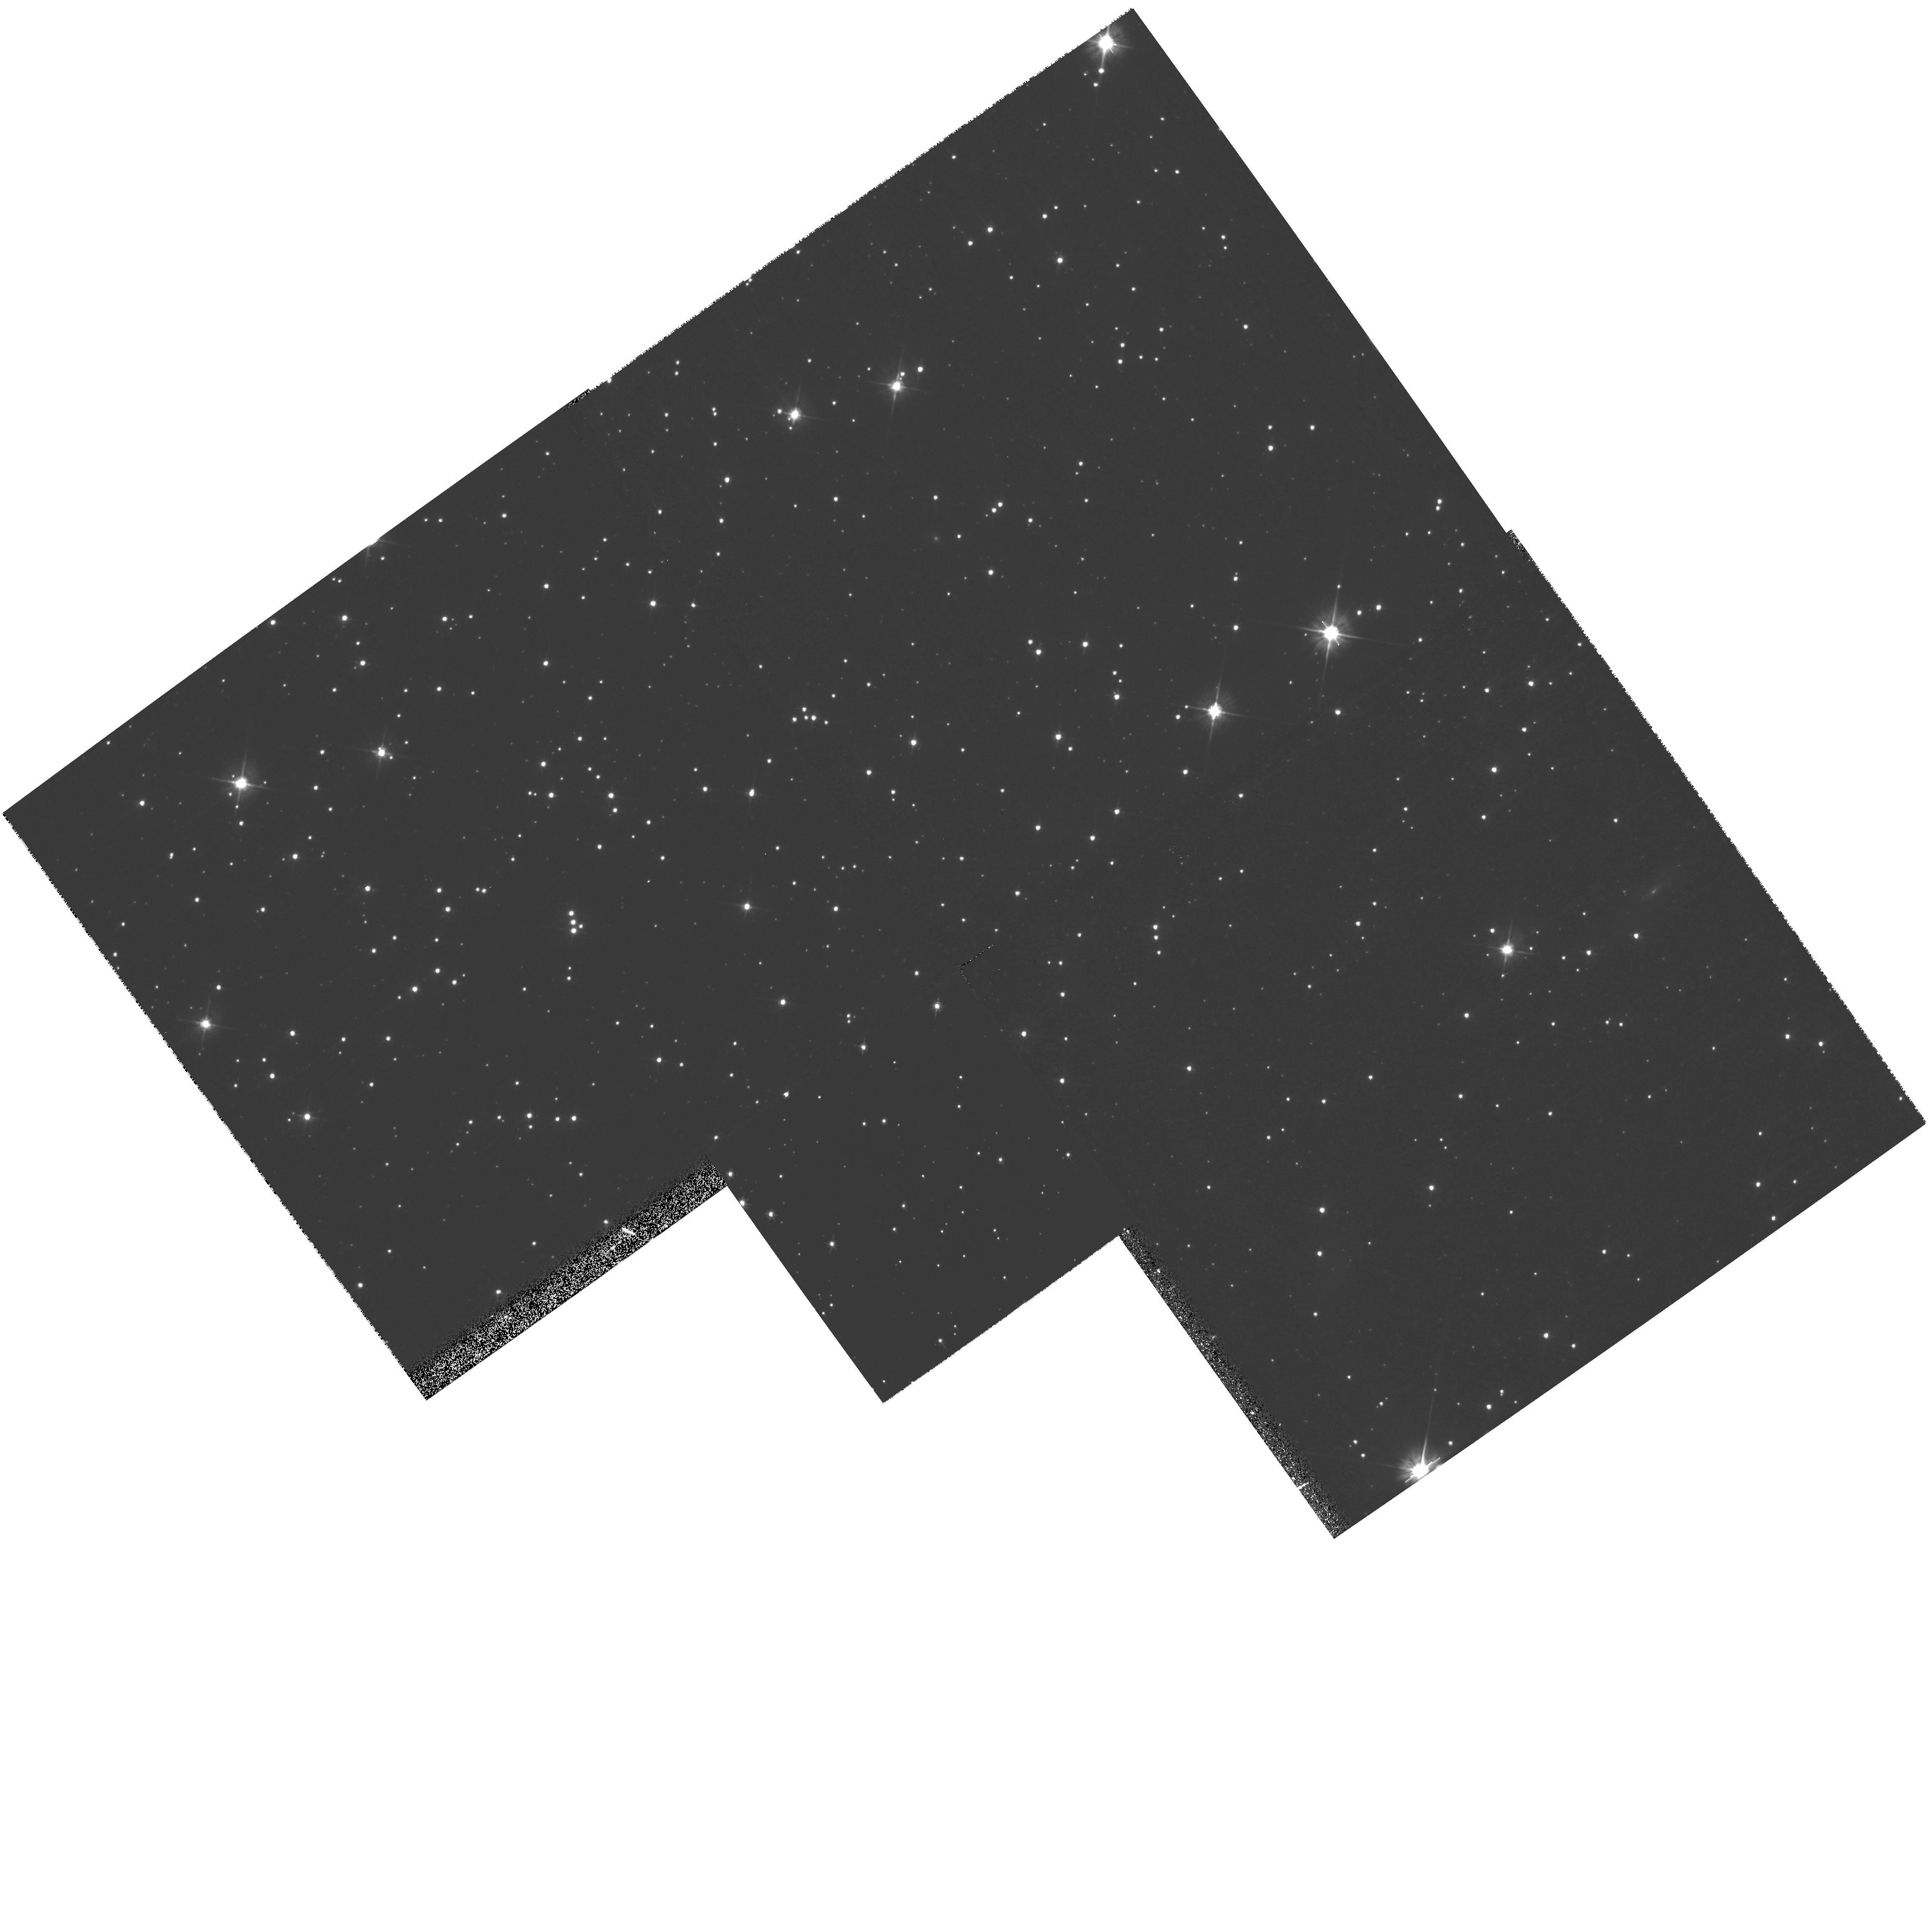
Target: field at RA 5.555°, Dec -72.213°
Instrument: WFPC2/PC
Filter: F555W
Exposure: 21 min
Observation ID: hst_10752_08_wfpc2_pc_f555w_u9i408

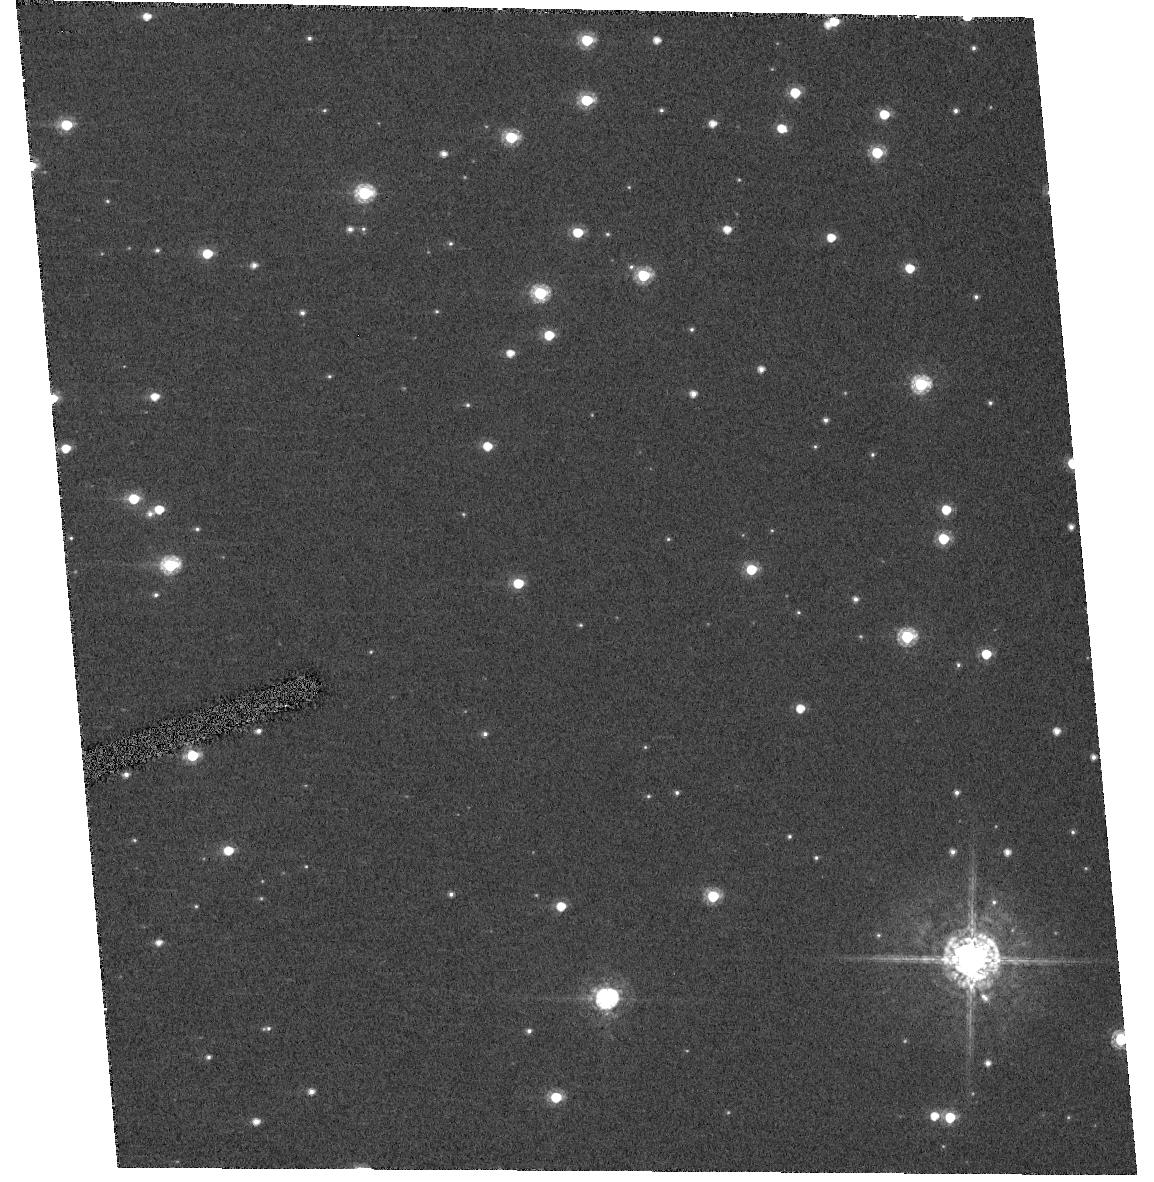
Target: NGC104
Instrument: ACS/HRC
Filter: F550M
Exposure: 26 min
Observation ID: hst_10752_12_acs_hrc_f550m_j9i412

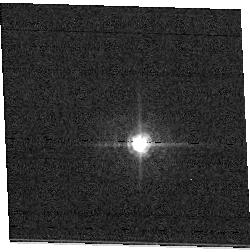
Target: field at RA 92.342°, Dec 24.325°
Instrument: ACS/WFC
Filter: F502N
Exposure: 1 min
Observation ID: hst_10752_14_acs_wfc_f502n_j9i414

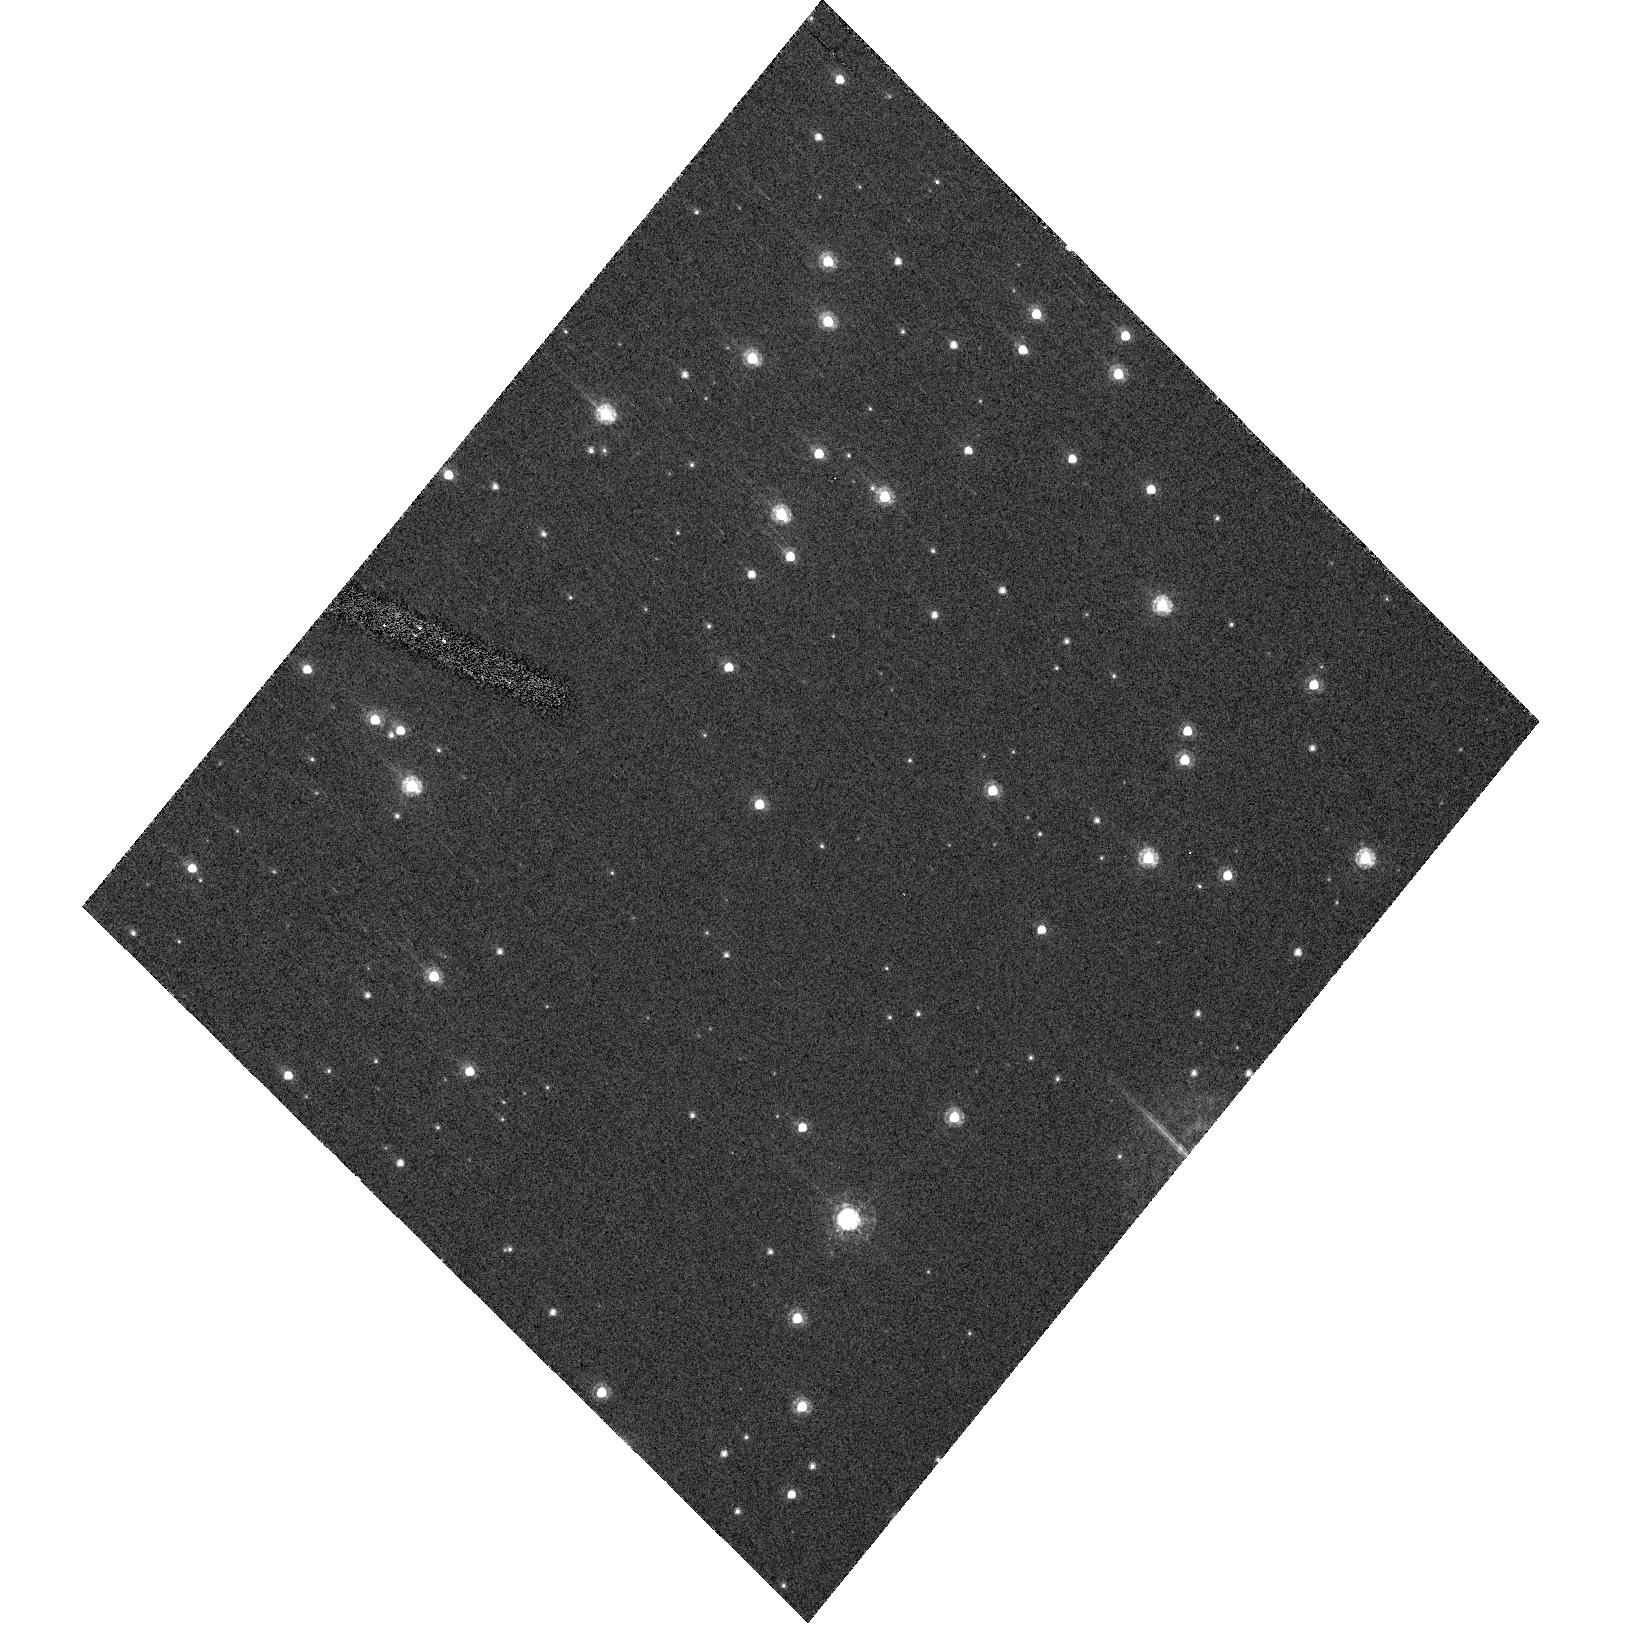
Target: NGC104
Instrument: ACS/HRC
Filter: F550M
Exposure: 29 min
Observation ID: hst_10752_10_acs_hrc_f550m_j9i410

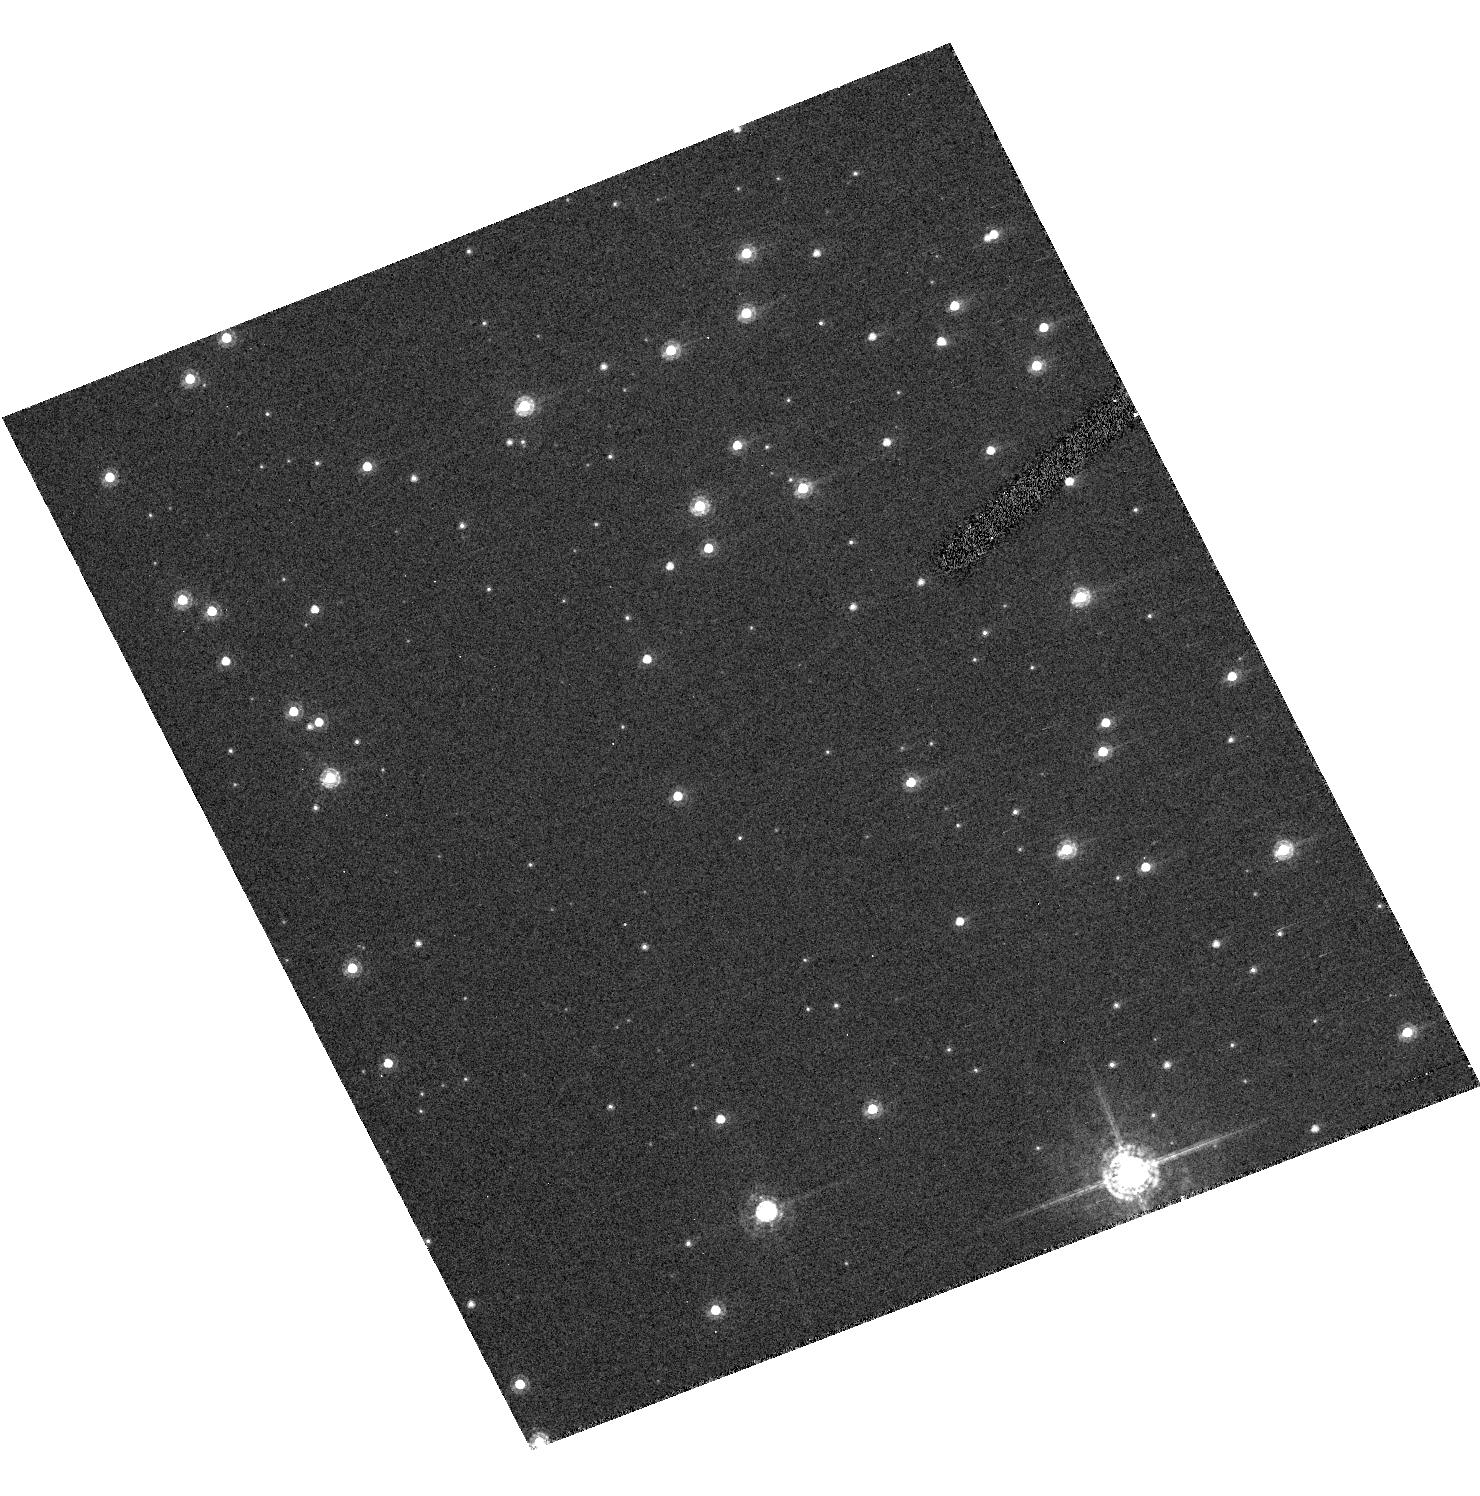
Target: NGC104
Instrument: ACS/HRC
Filter: F550M
Exposure: 29 min
Observation ID: hst_10752_06_acs_hrc_f550m_j9i406

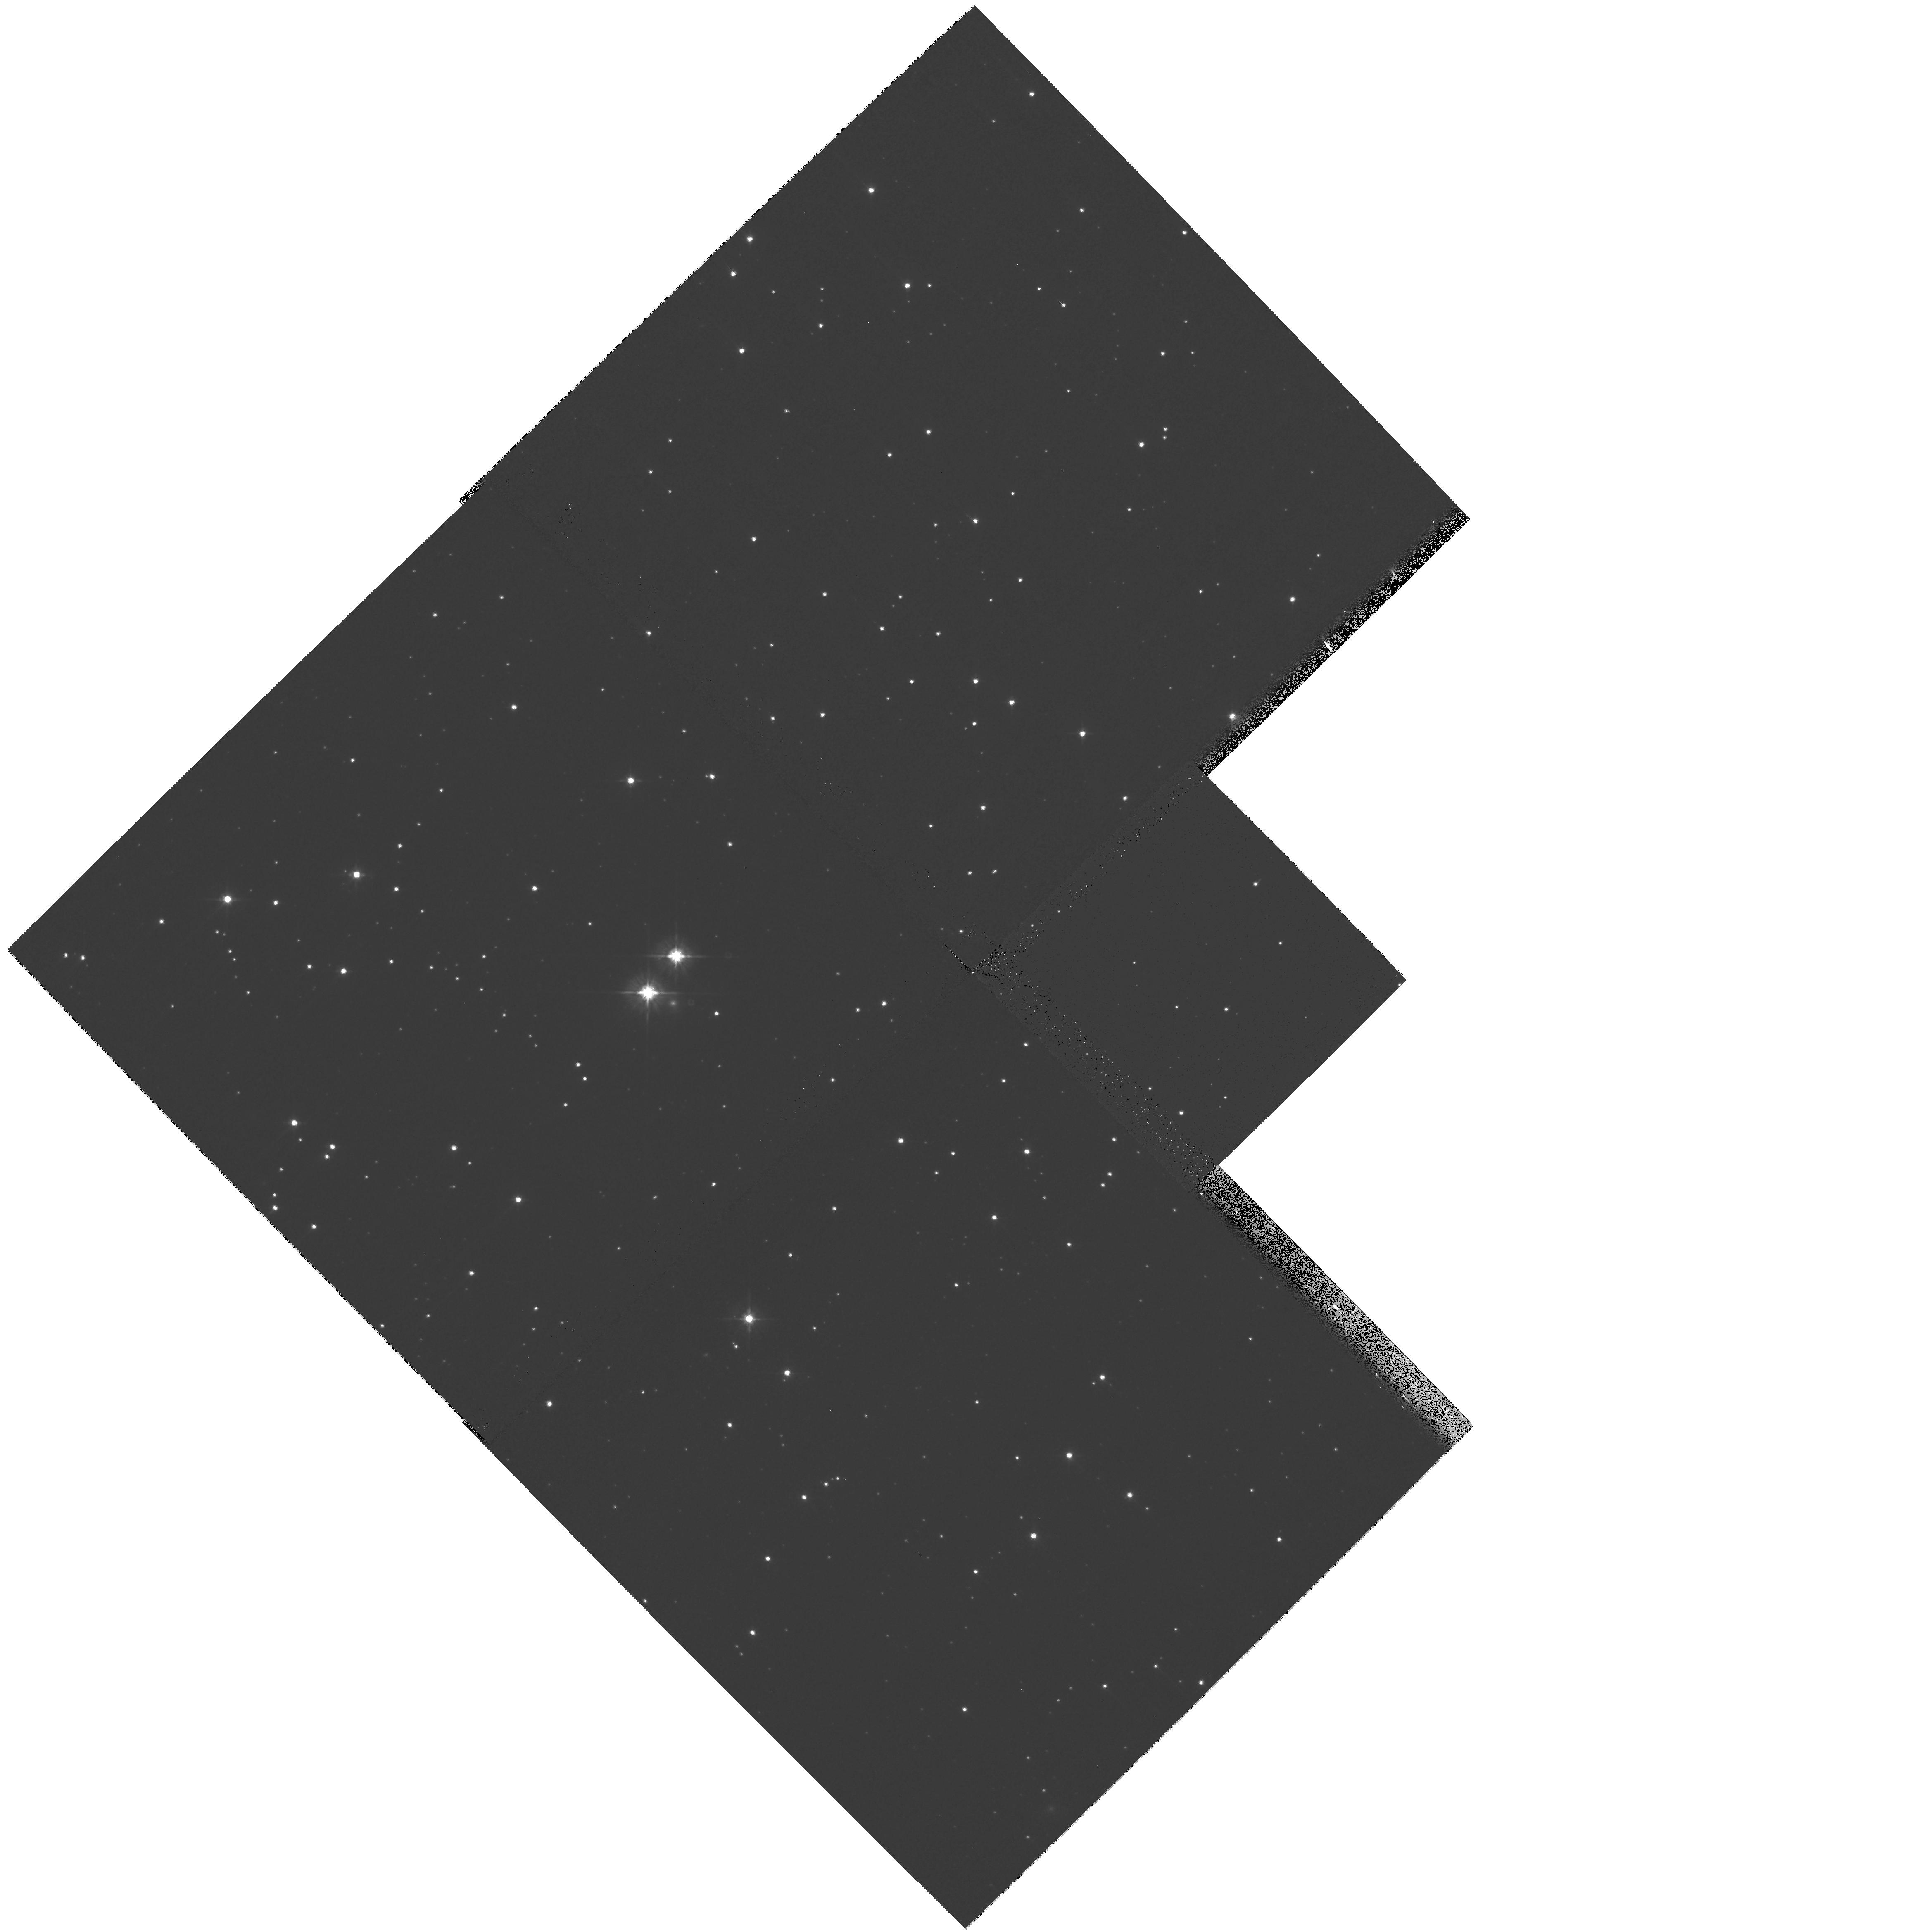
Target: field at RA 5.208°, Dec -72.011°
Instrument: WFPC2/PC
Filter: F555W
Exposure: 11 min
Observation ID: hst_10752_12_wfpc2_pc_f555w_u9i412

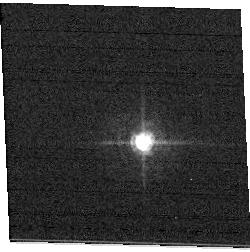
Target: field at RA 92.342°, Dec 24.325°
Instrument: ACS/WFC
Filter: F502N
Exposure: 1 min
Observation ID: hst_10752_02_acs_wfc_f502n_j9i402

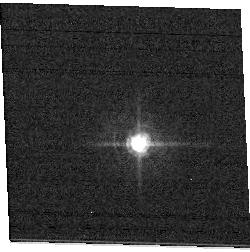
Target: field at RA 92.342°, Dec 24.325°
Instrument: ACS/WFC
Filter: F502N
Exposure: 1 min
Observation ID: hst_10752_04_acs_wfc_f502n_j9i404

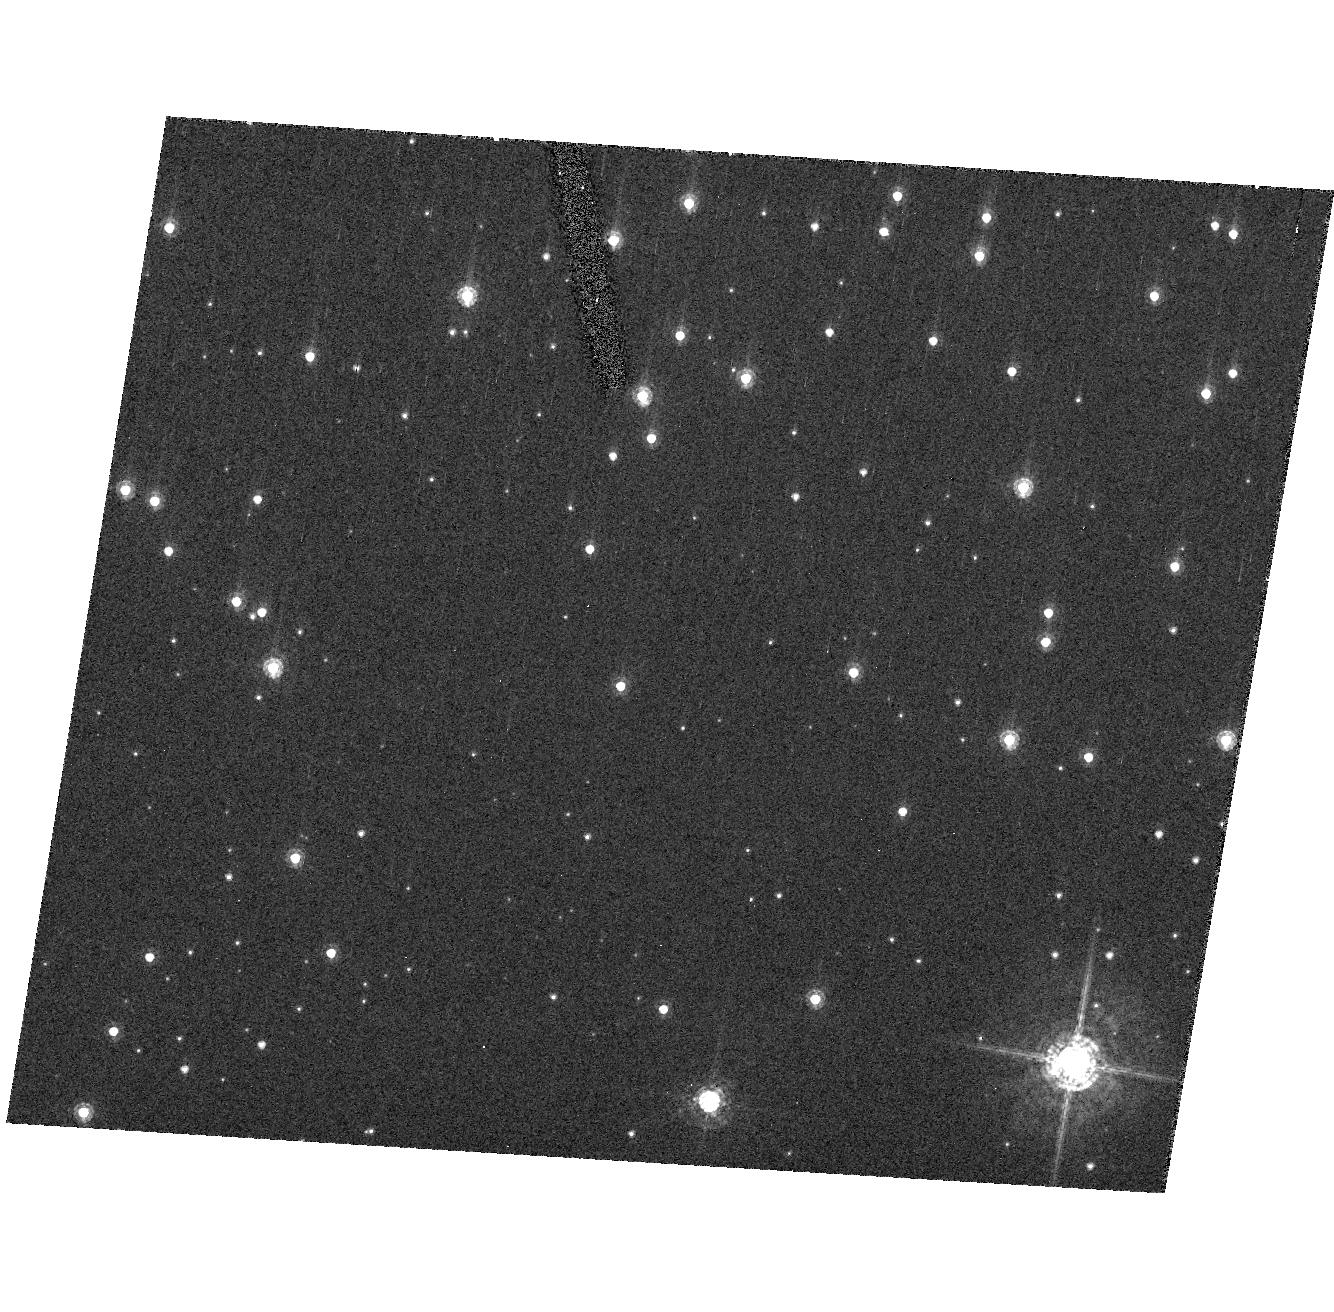
Target: NGC104
Instrument: ACS/HRC
Filter: F550M
Exposure: 29 min
Observation ID: hst_10752_08_acs_hrc_f550m_j9i408

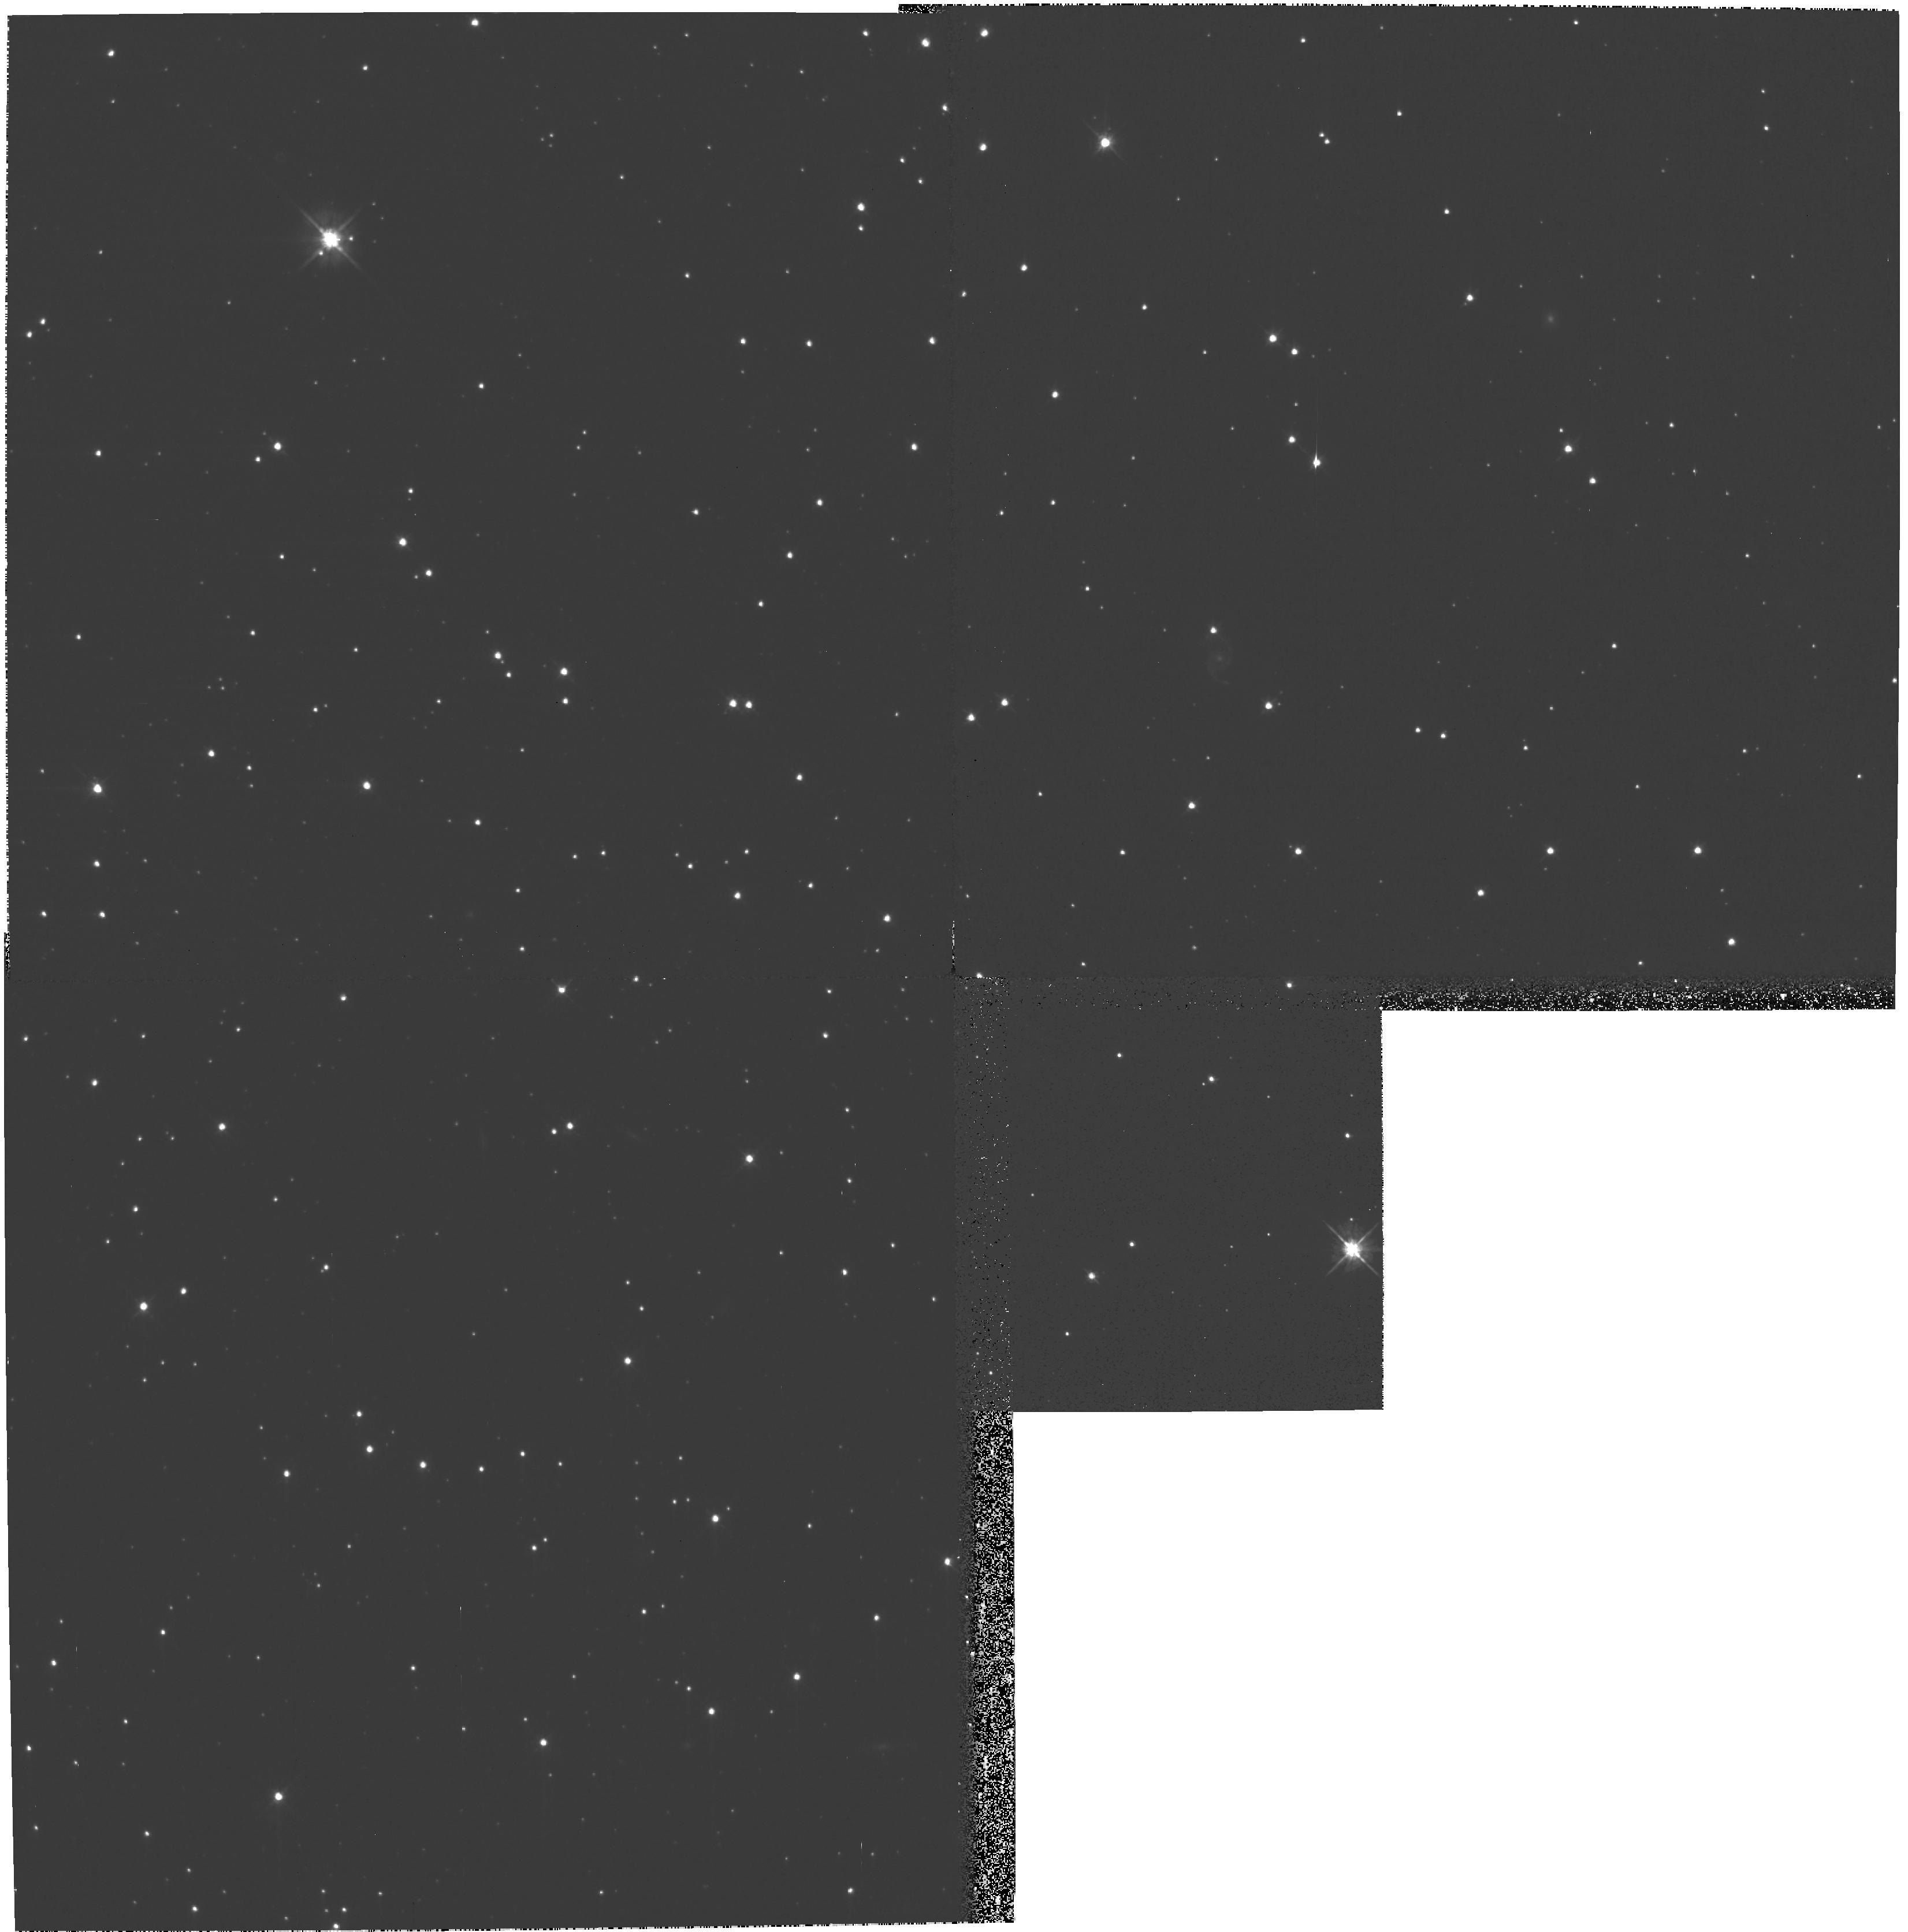
Target: field at RA 5.211°, Dec -72.125°
Instrument: WFPC2/PC
Filter: F555W
Exposure: 21 min
Observation ID: hst_10752_10_wfpc2_pc_f555w_u9i410

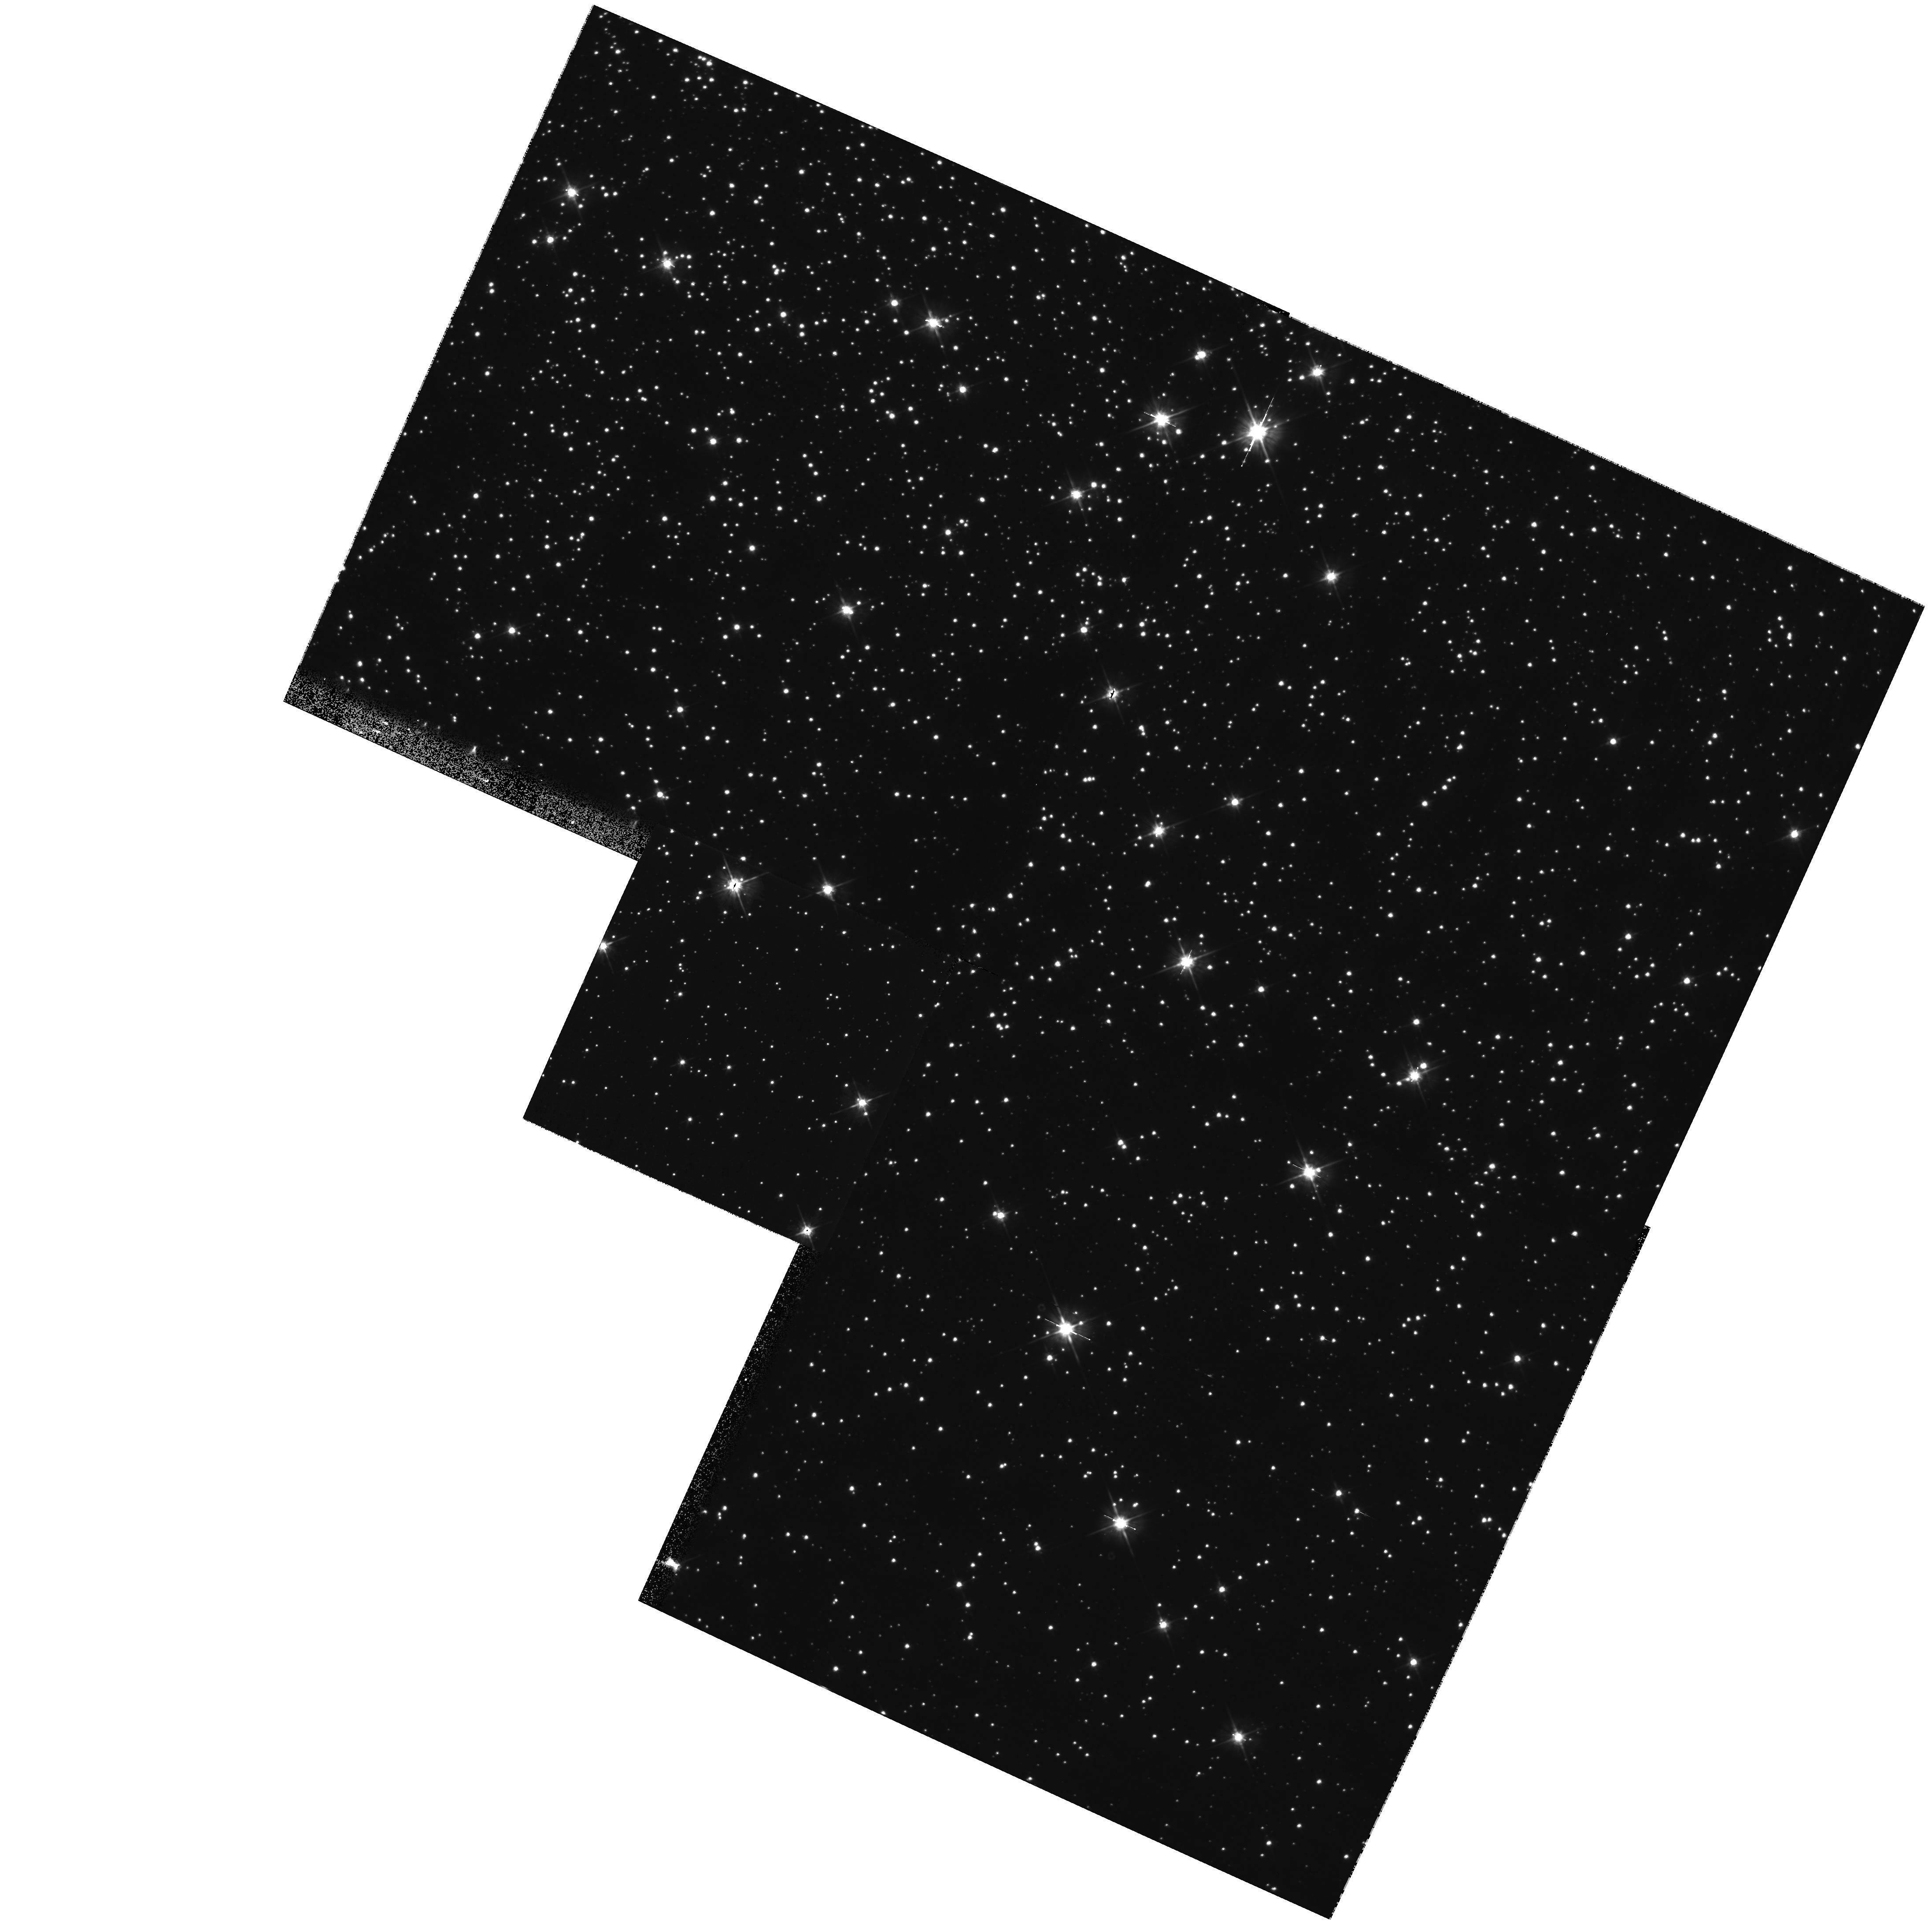
Target: field at RA 6.021°, Dec -72.169°
Instrument: WFPC2/PC
Filter: F555W
Exposure: 21 min
Observation ID: hst_10752_06_wfpc2_pc_f555w_u9i406

Cycle 14 Focus Monitor (PI: Lallo, Matthew D.)

The focus of HST is measured primarily with ACS/HRC over full CVZ orbits to obtain accurate mean focus values via a well sampled breathing curve. Coma and astigmatism are also determined from the same data in order to further understand orbital effects on image quality and optical alignments. To monitor the stability of ACS to WFPC2 relative focii, we've carried over from previous focus monitor programs parallel observations taken with the two cameras at suitable orientations of previously observed targets, and interspersed them with the HRC CVZ visits.